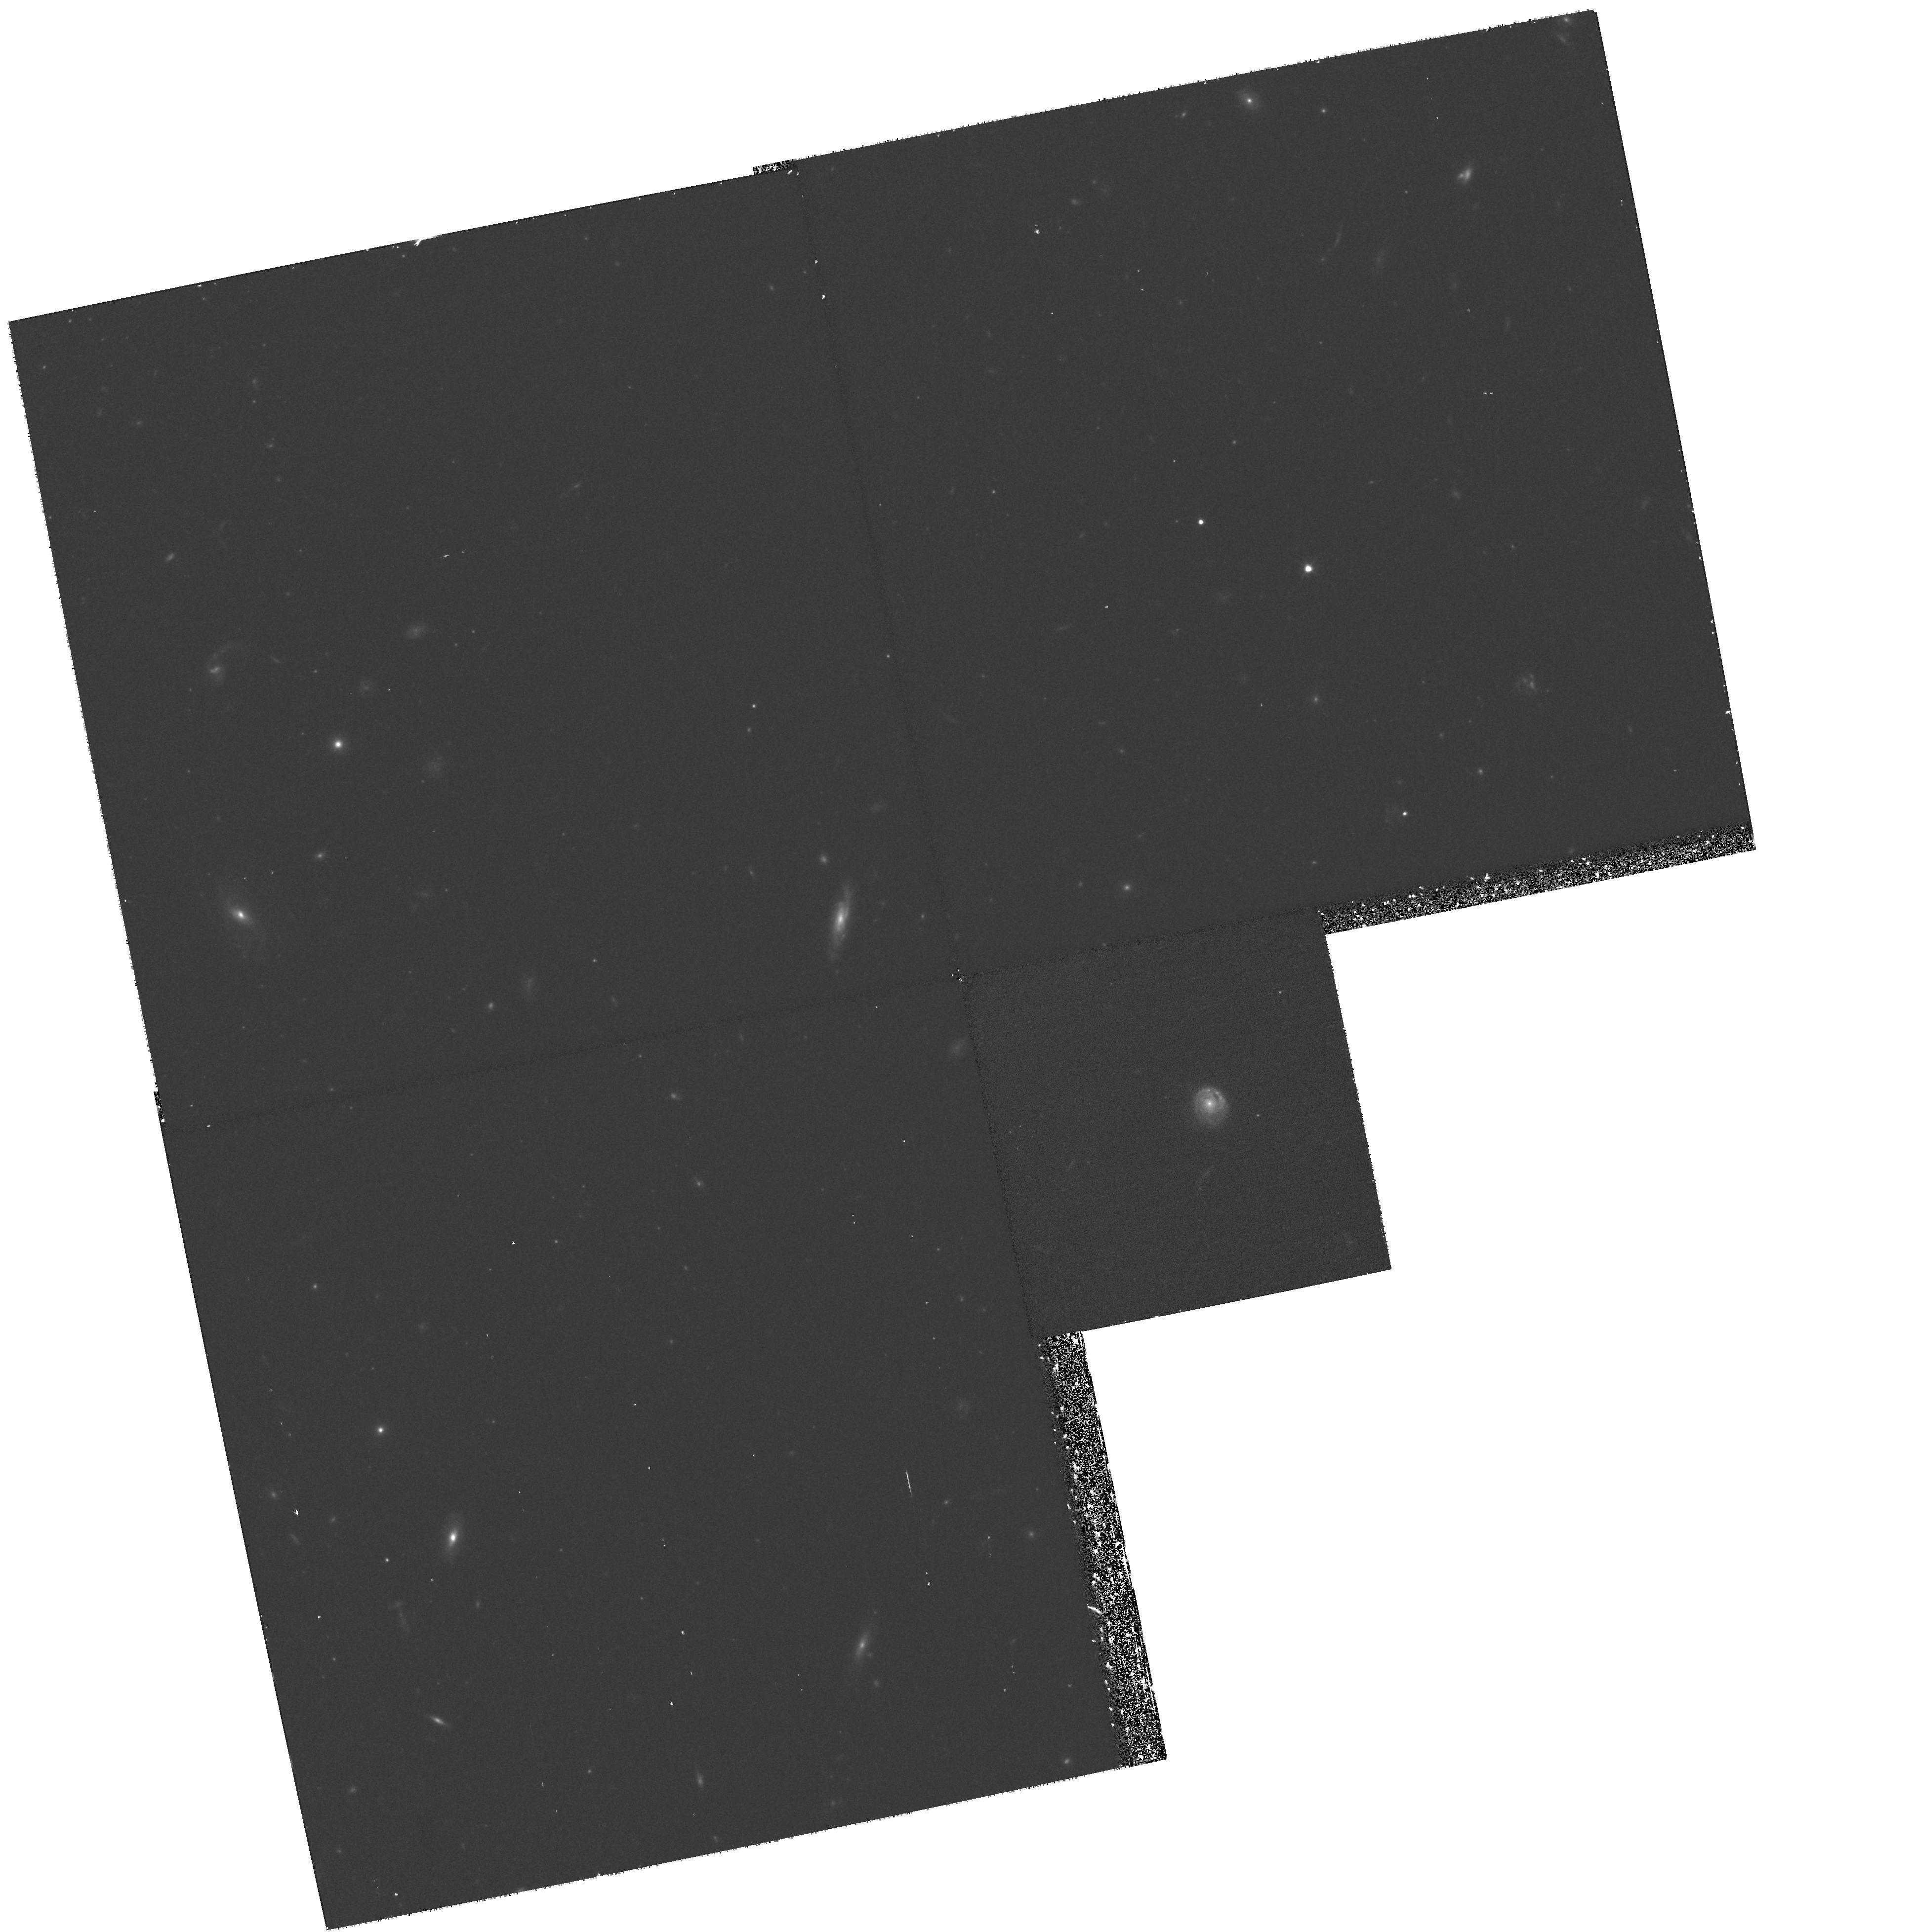
Target: NGC247-HALO
Instrument: WFPC2/PC
Filter: F814W
Exposure: 58 min
Observation ID: hst_9086_04_wfpc2_pc_f814w_u6ep04

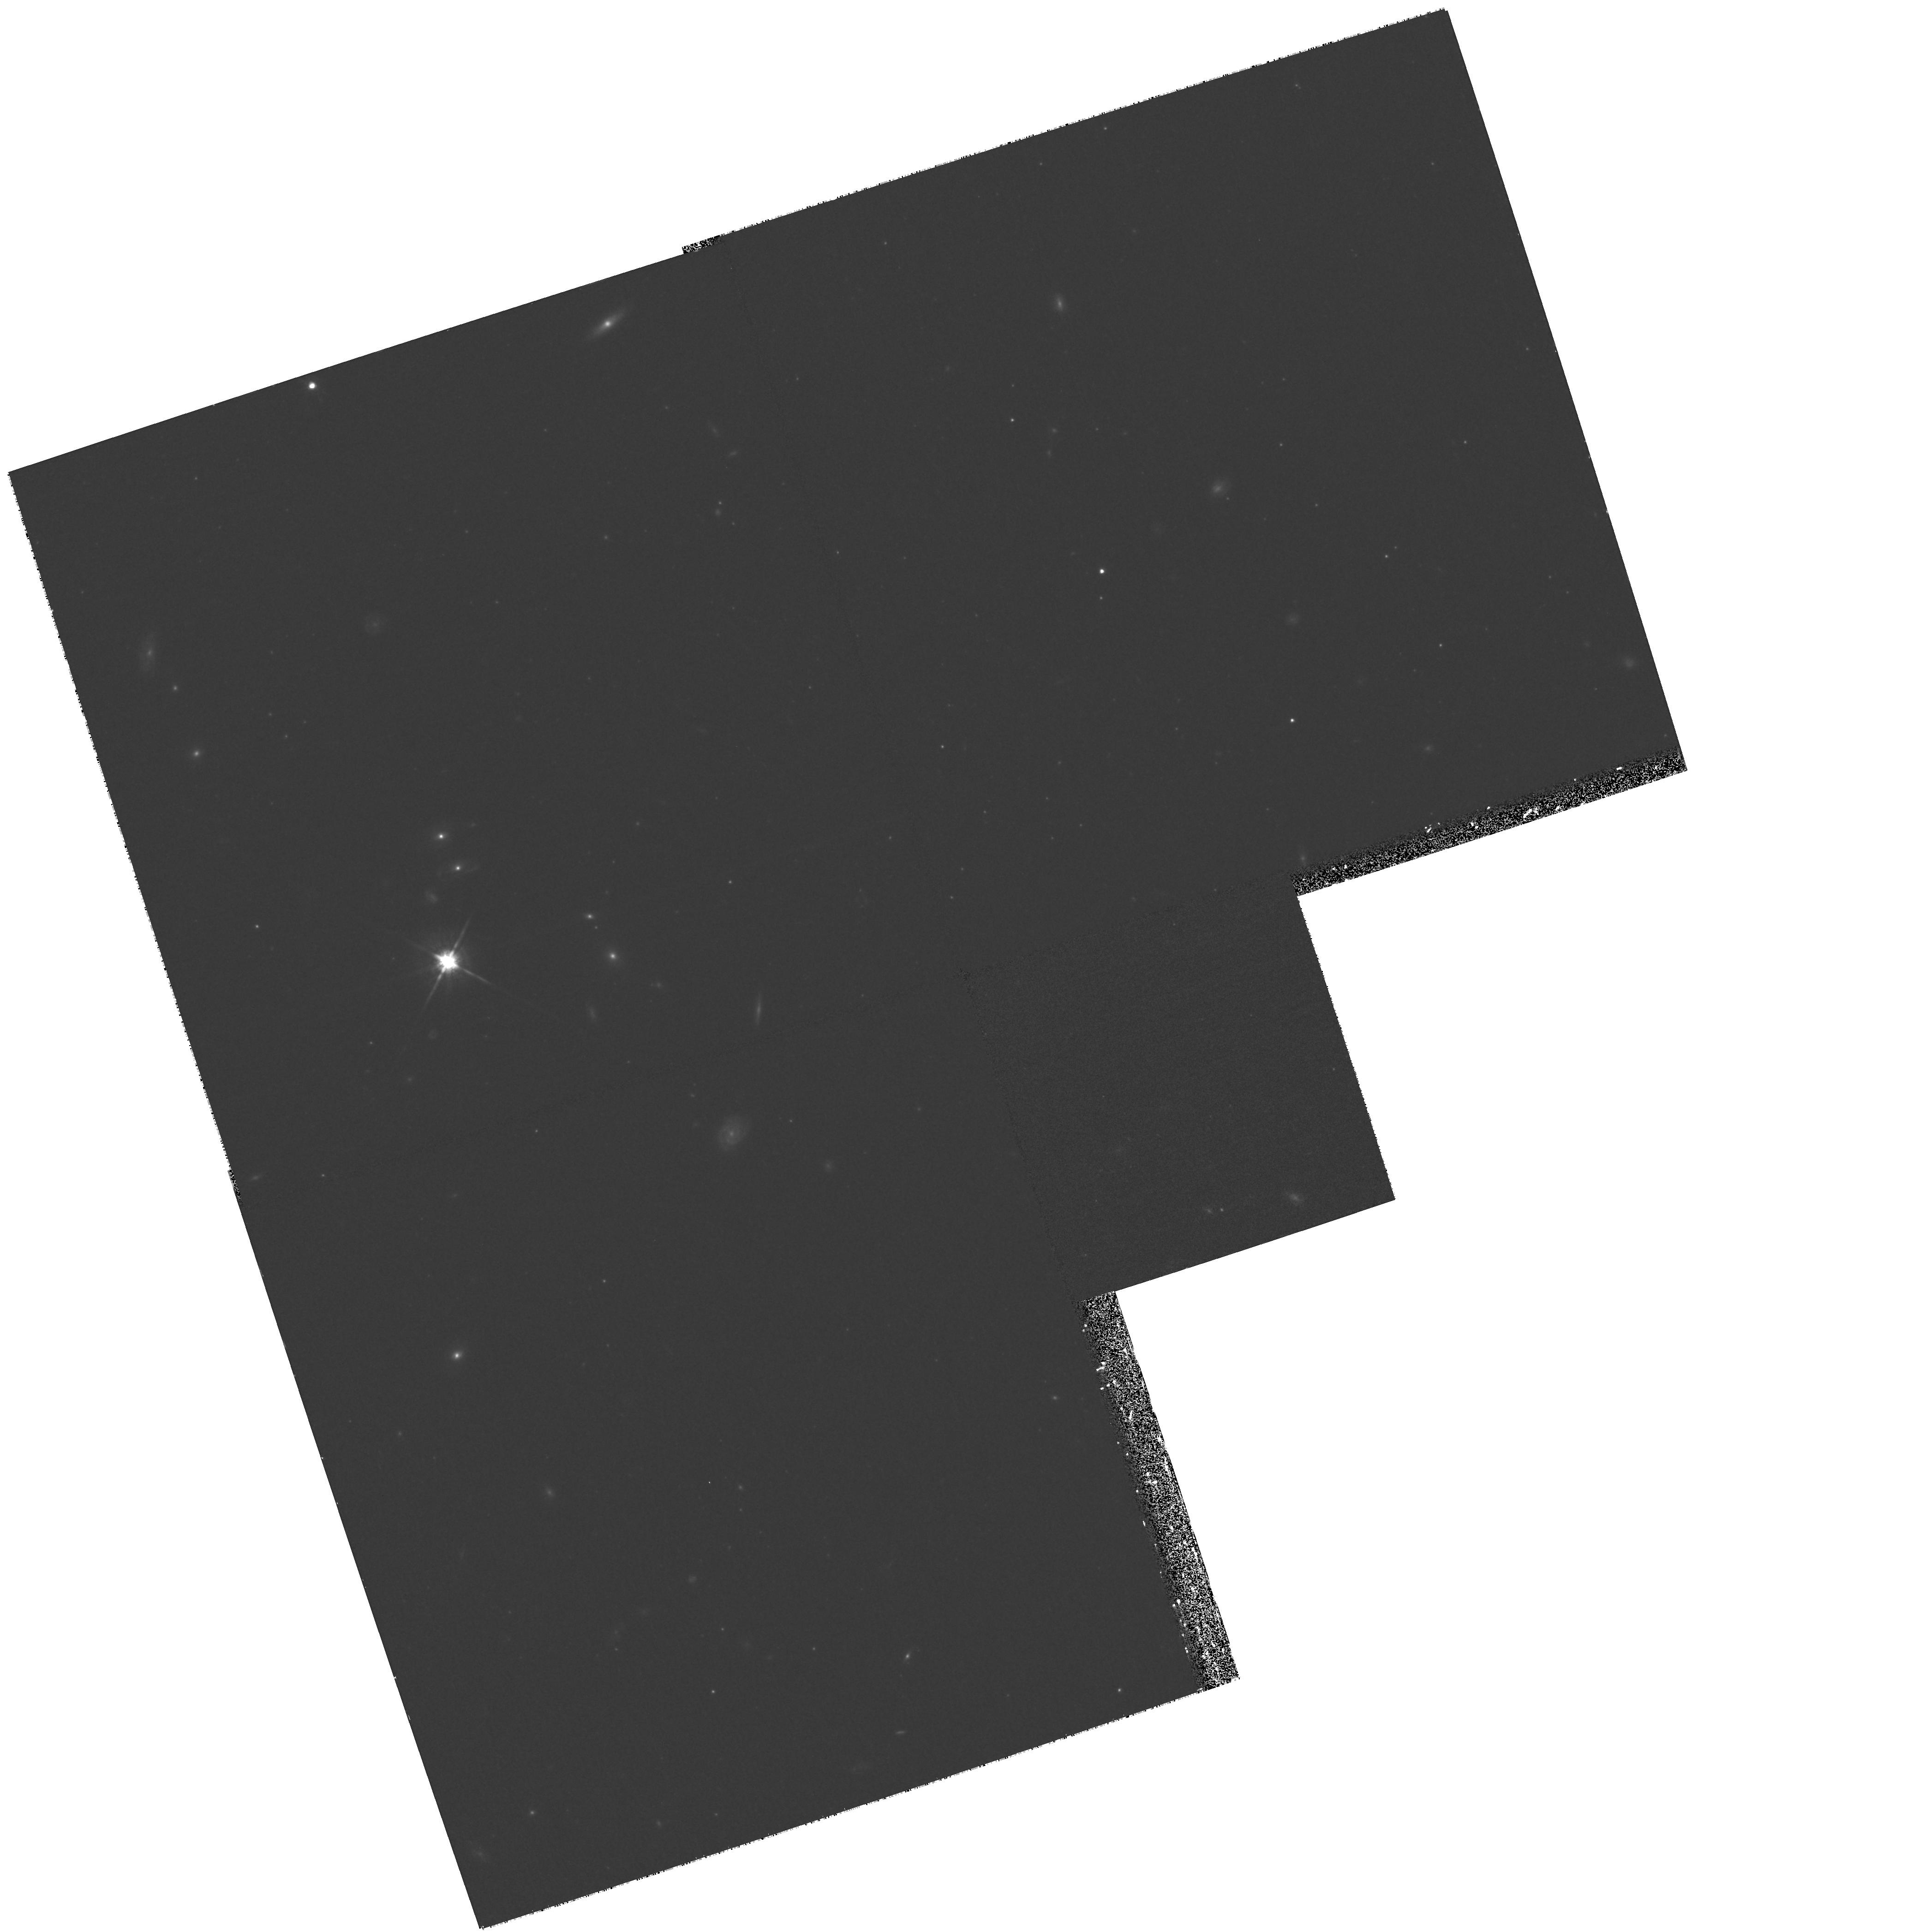
Target: NGC300-HALO
Instrument: WFPC2/PC
Filter: F814W
Exposure: 33 min
Observation ID: hst_9086_06_wfpc2_pc_f814w_u6ep06

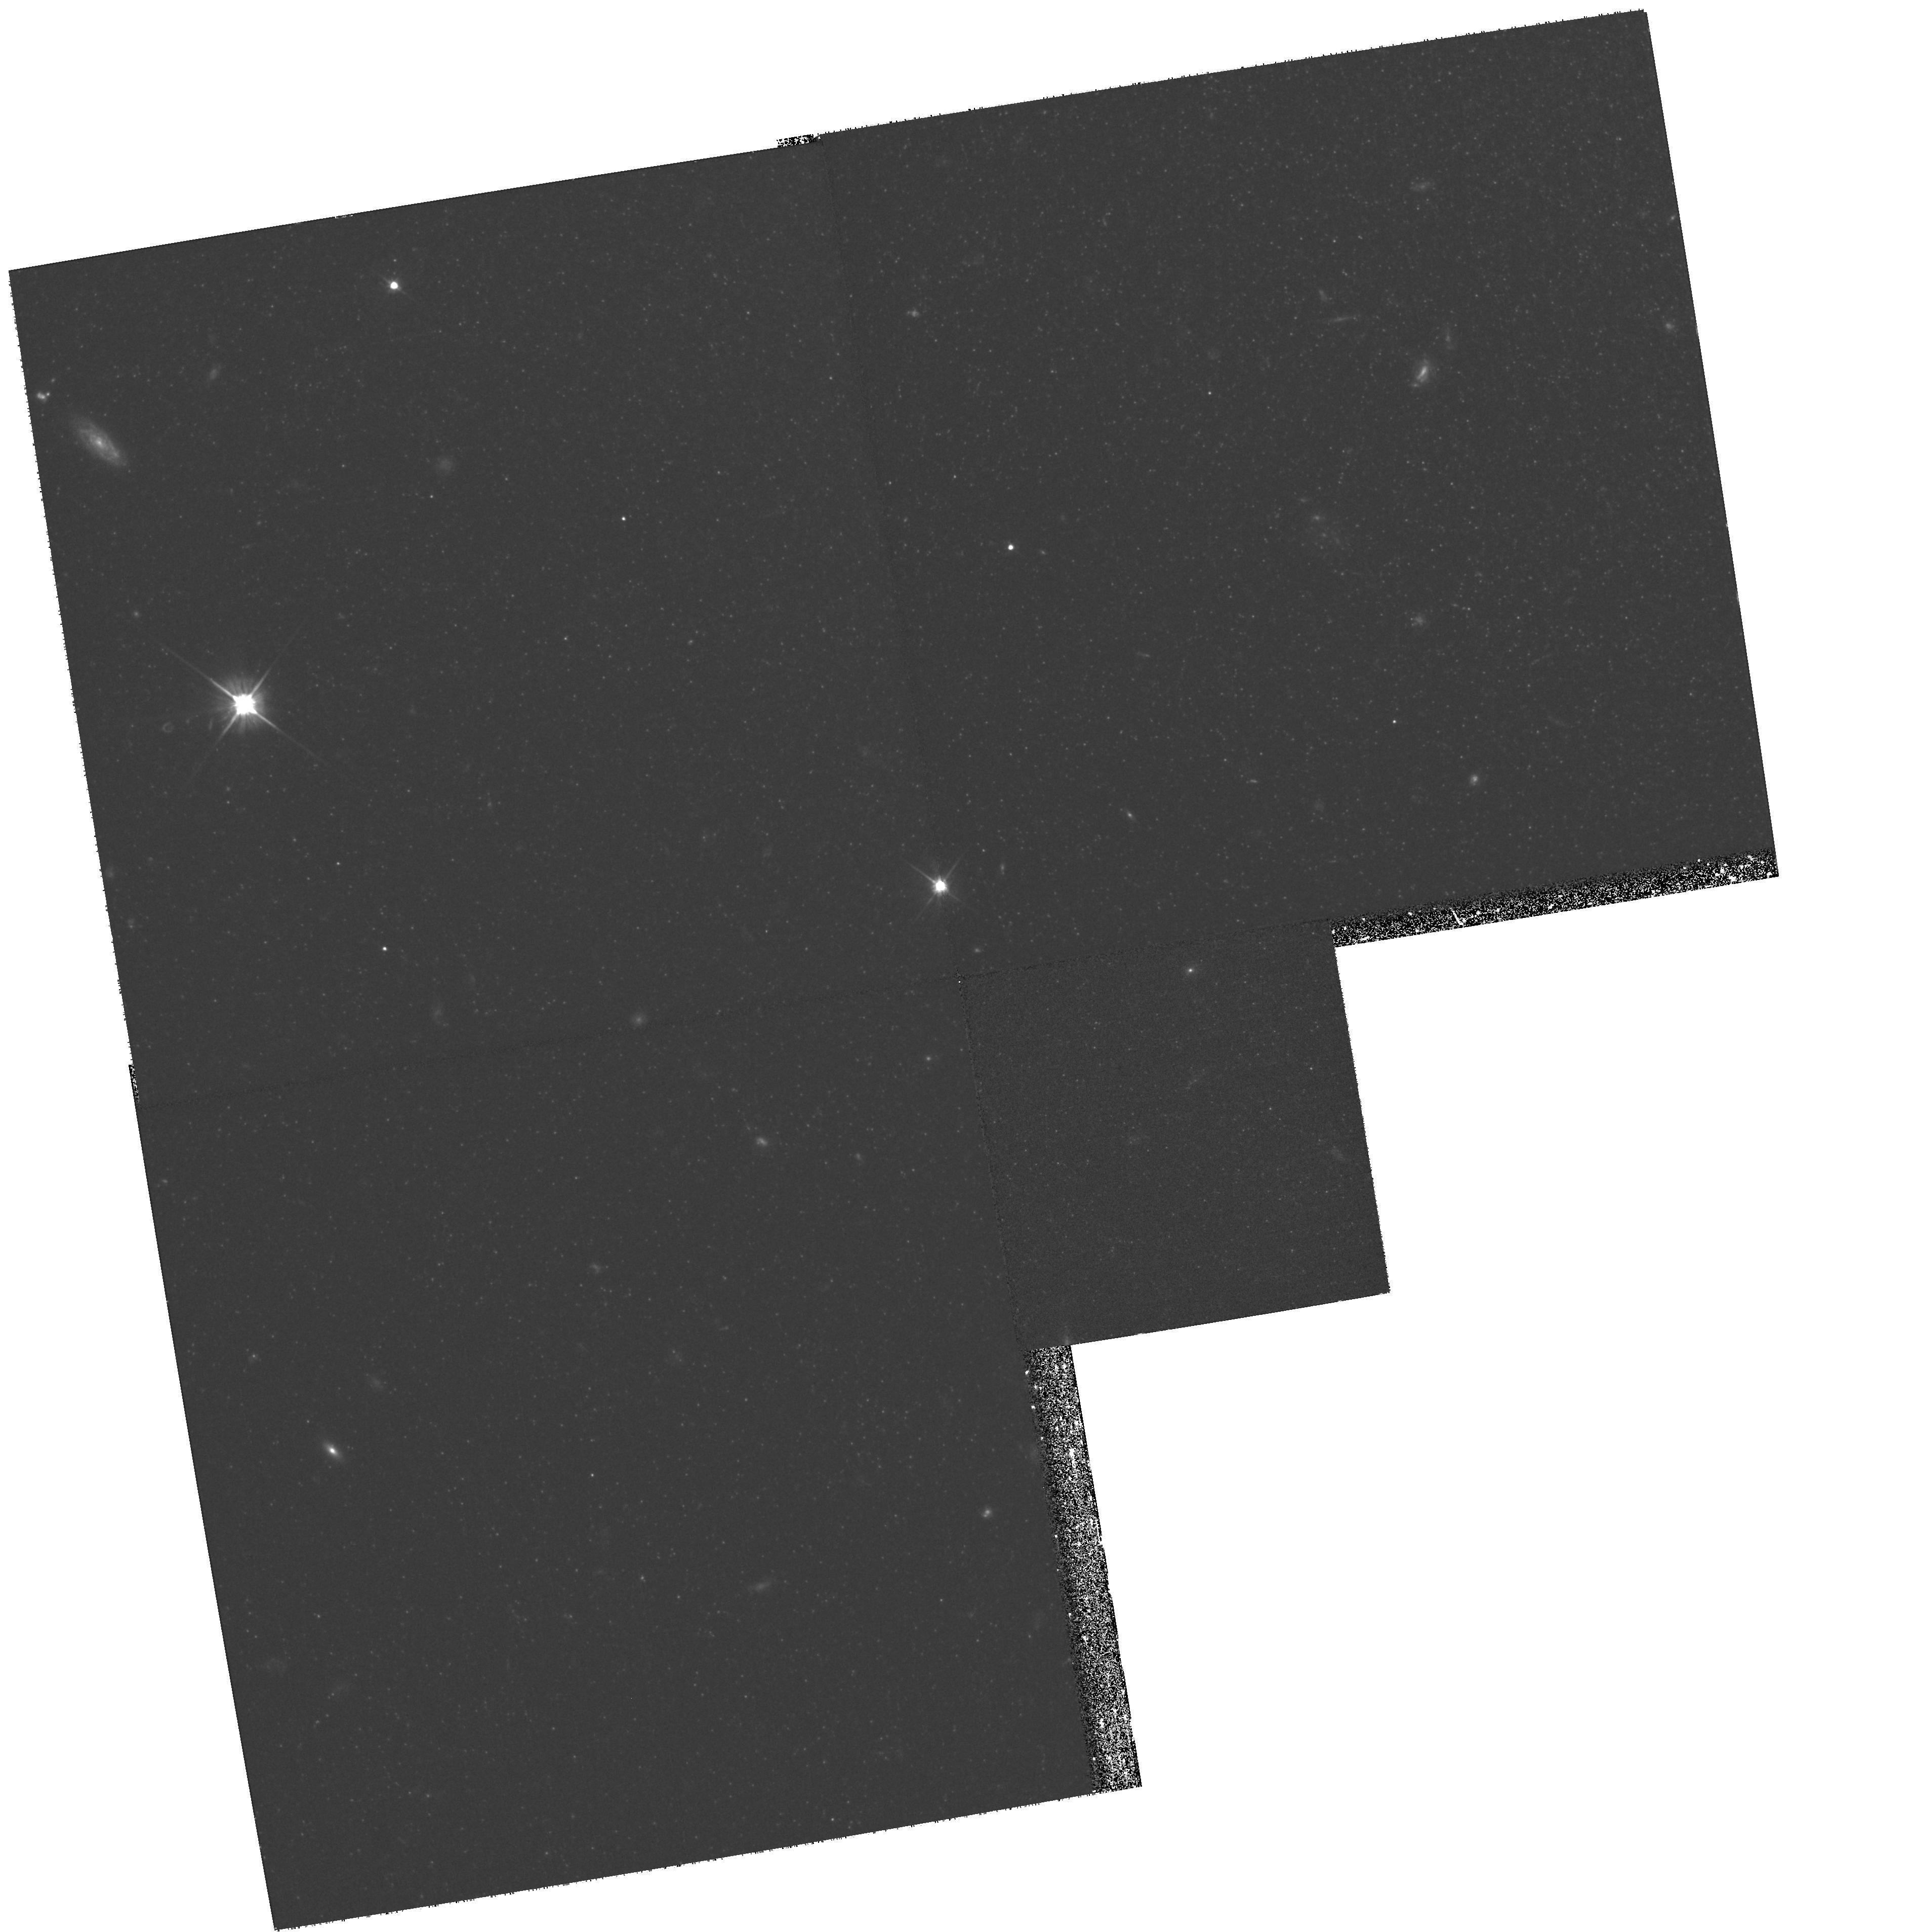
Target: NGC253-HALO
Instrument: WFPC2/PC
Filter: F606W
Exposure: 50 min
Observation ID: hst_9086_03_wfpc2_pc_f606w_u6ep03

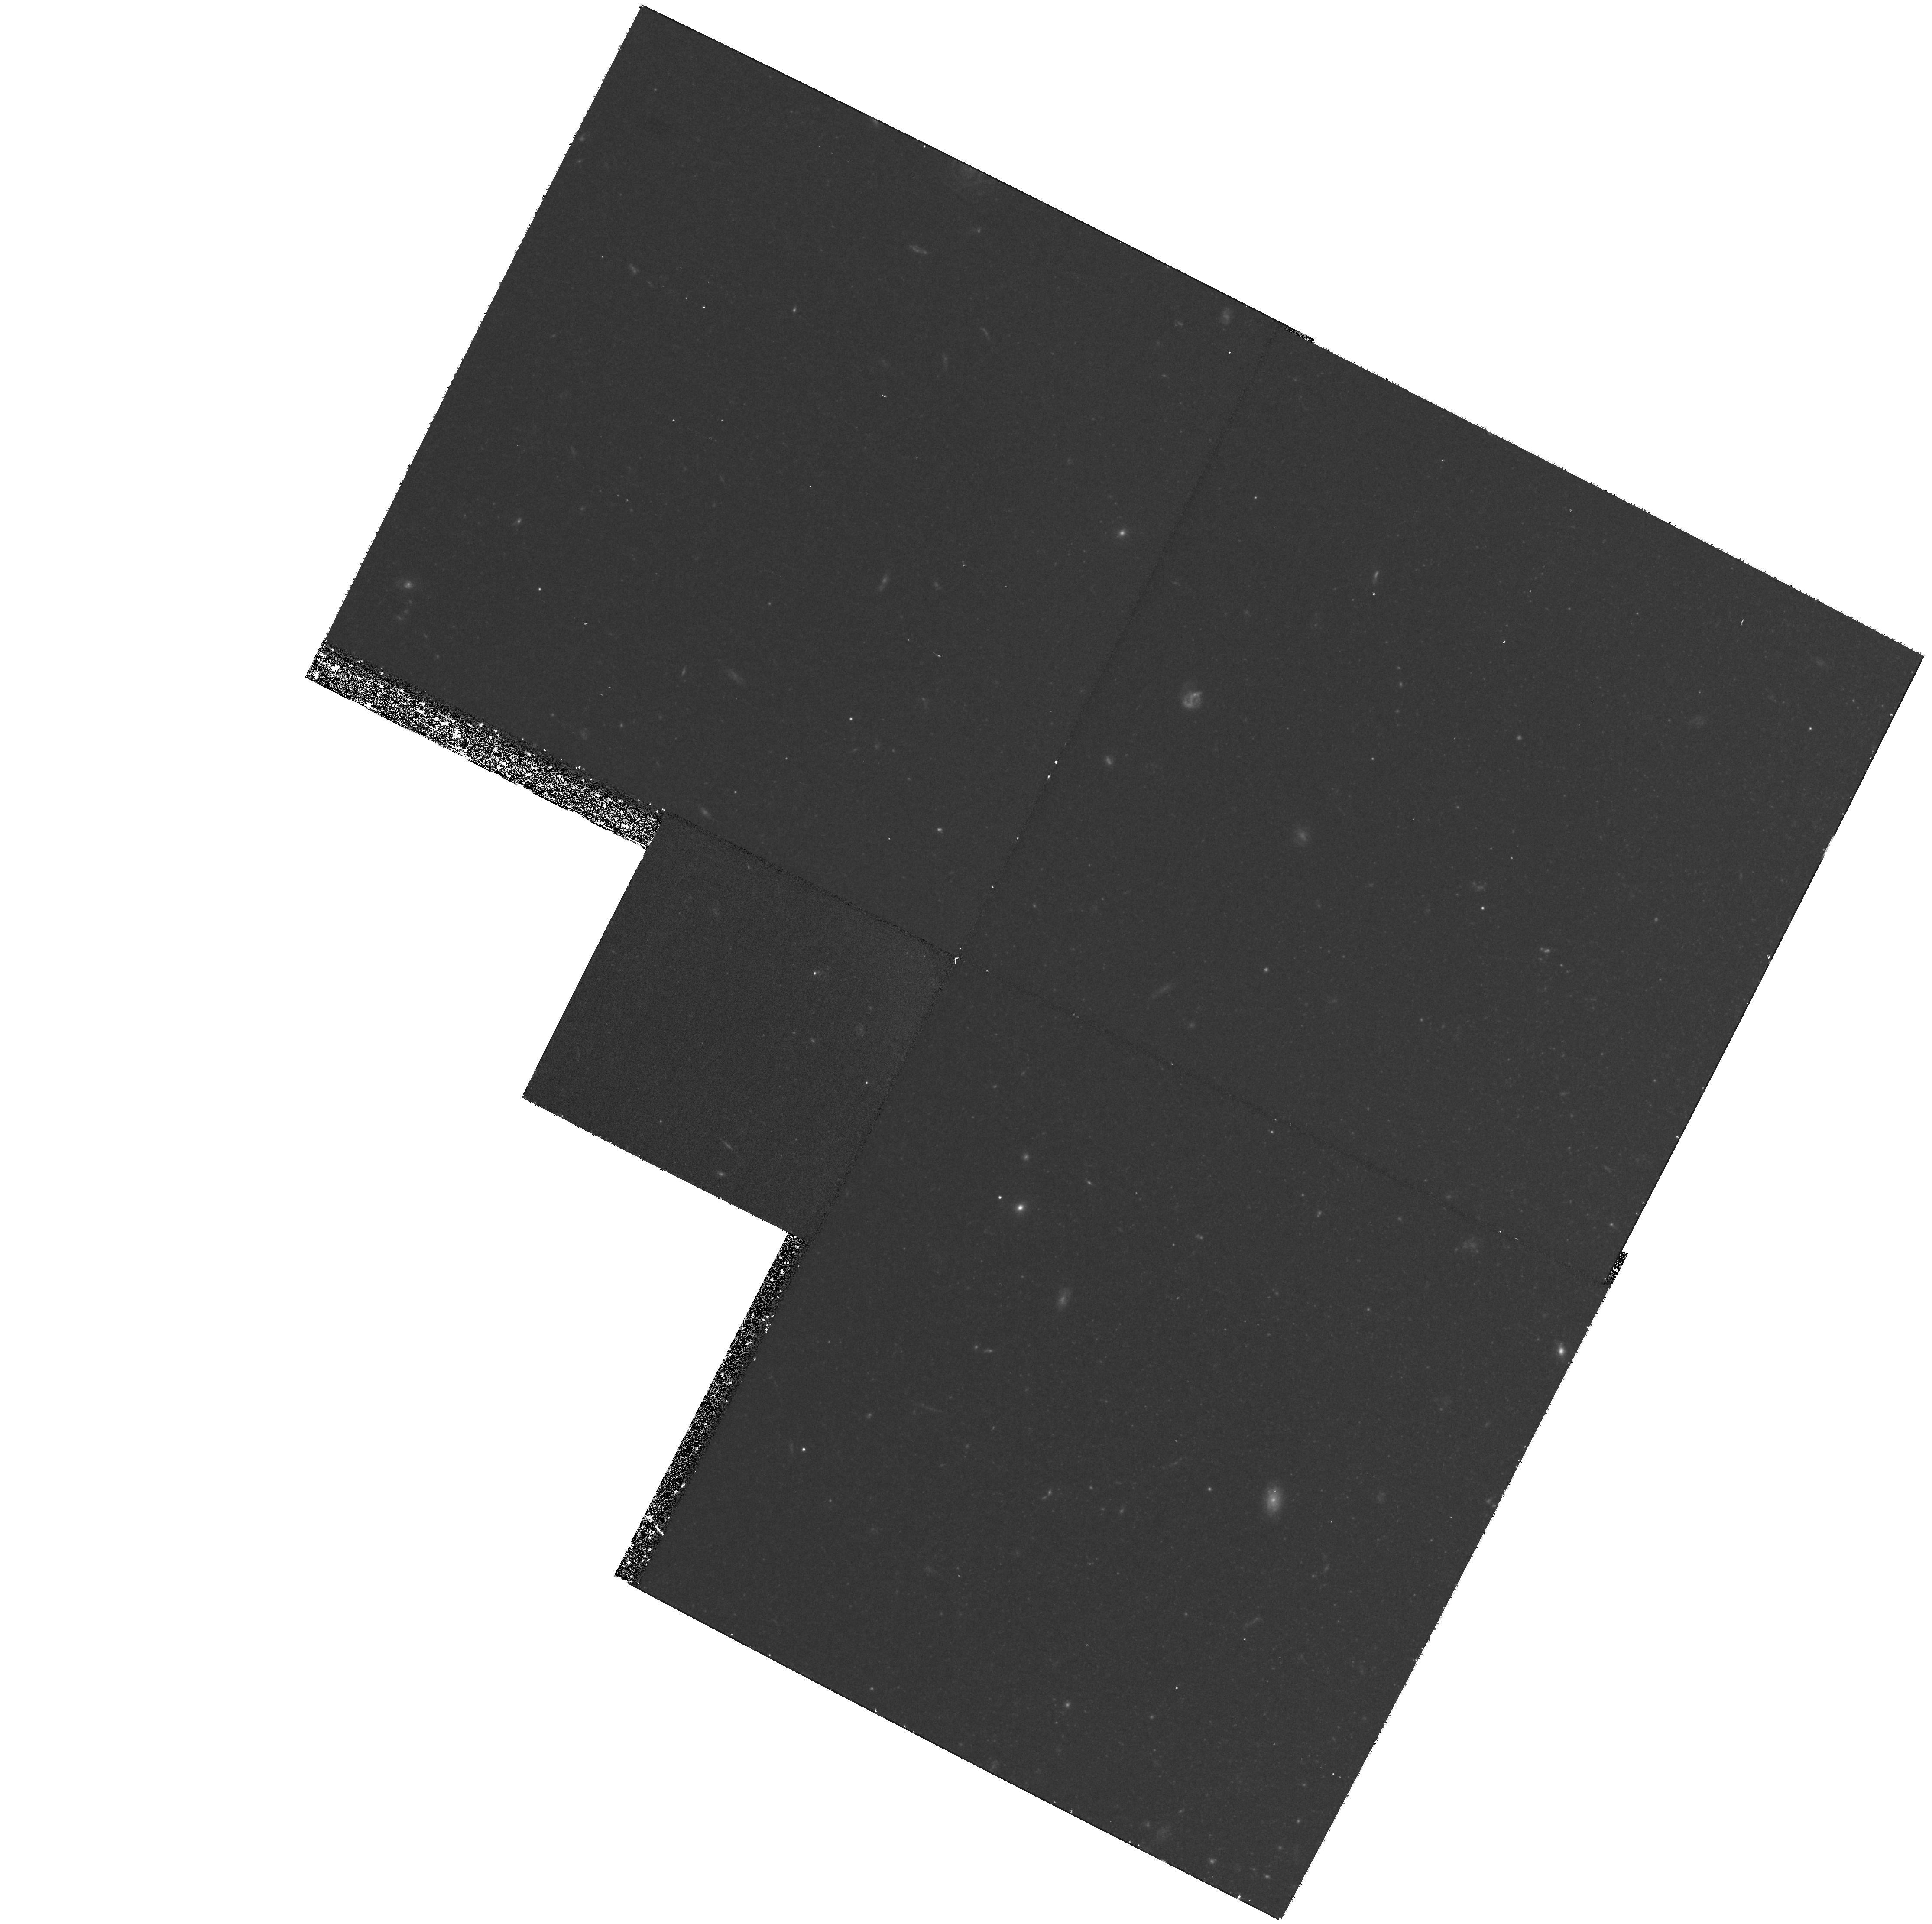
Target: NGC4258-HALO
Instrument: WFPC2/PC
Filter: F606W
Exposure: 1.1 h
Observation ID: hst_9086_09_wfpc2_pc_f606w_u6ep09

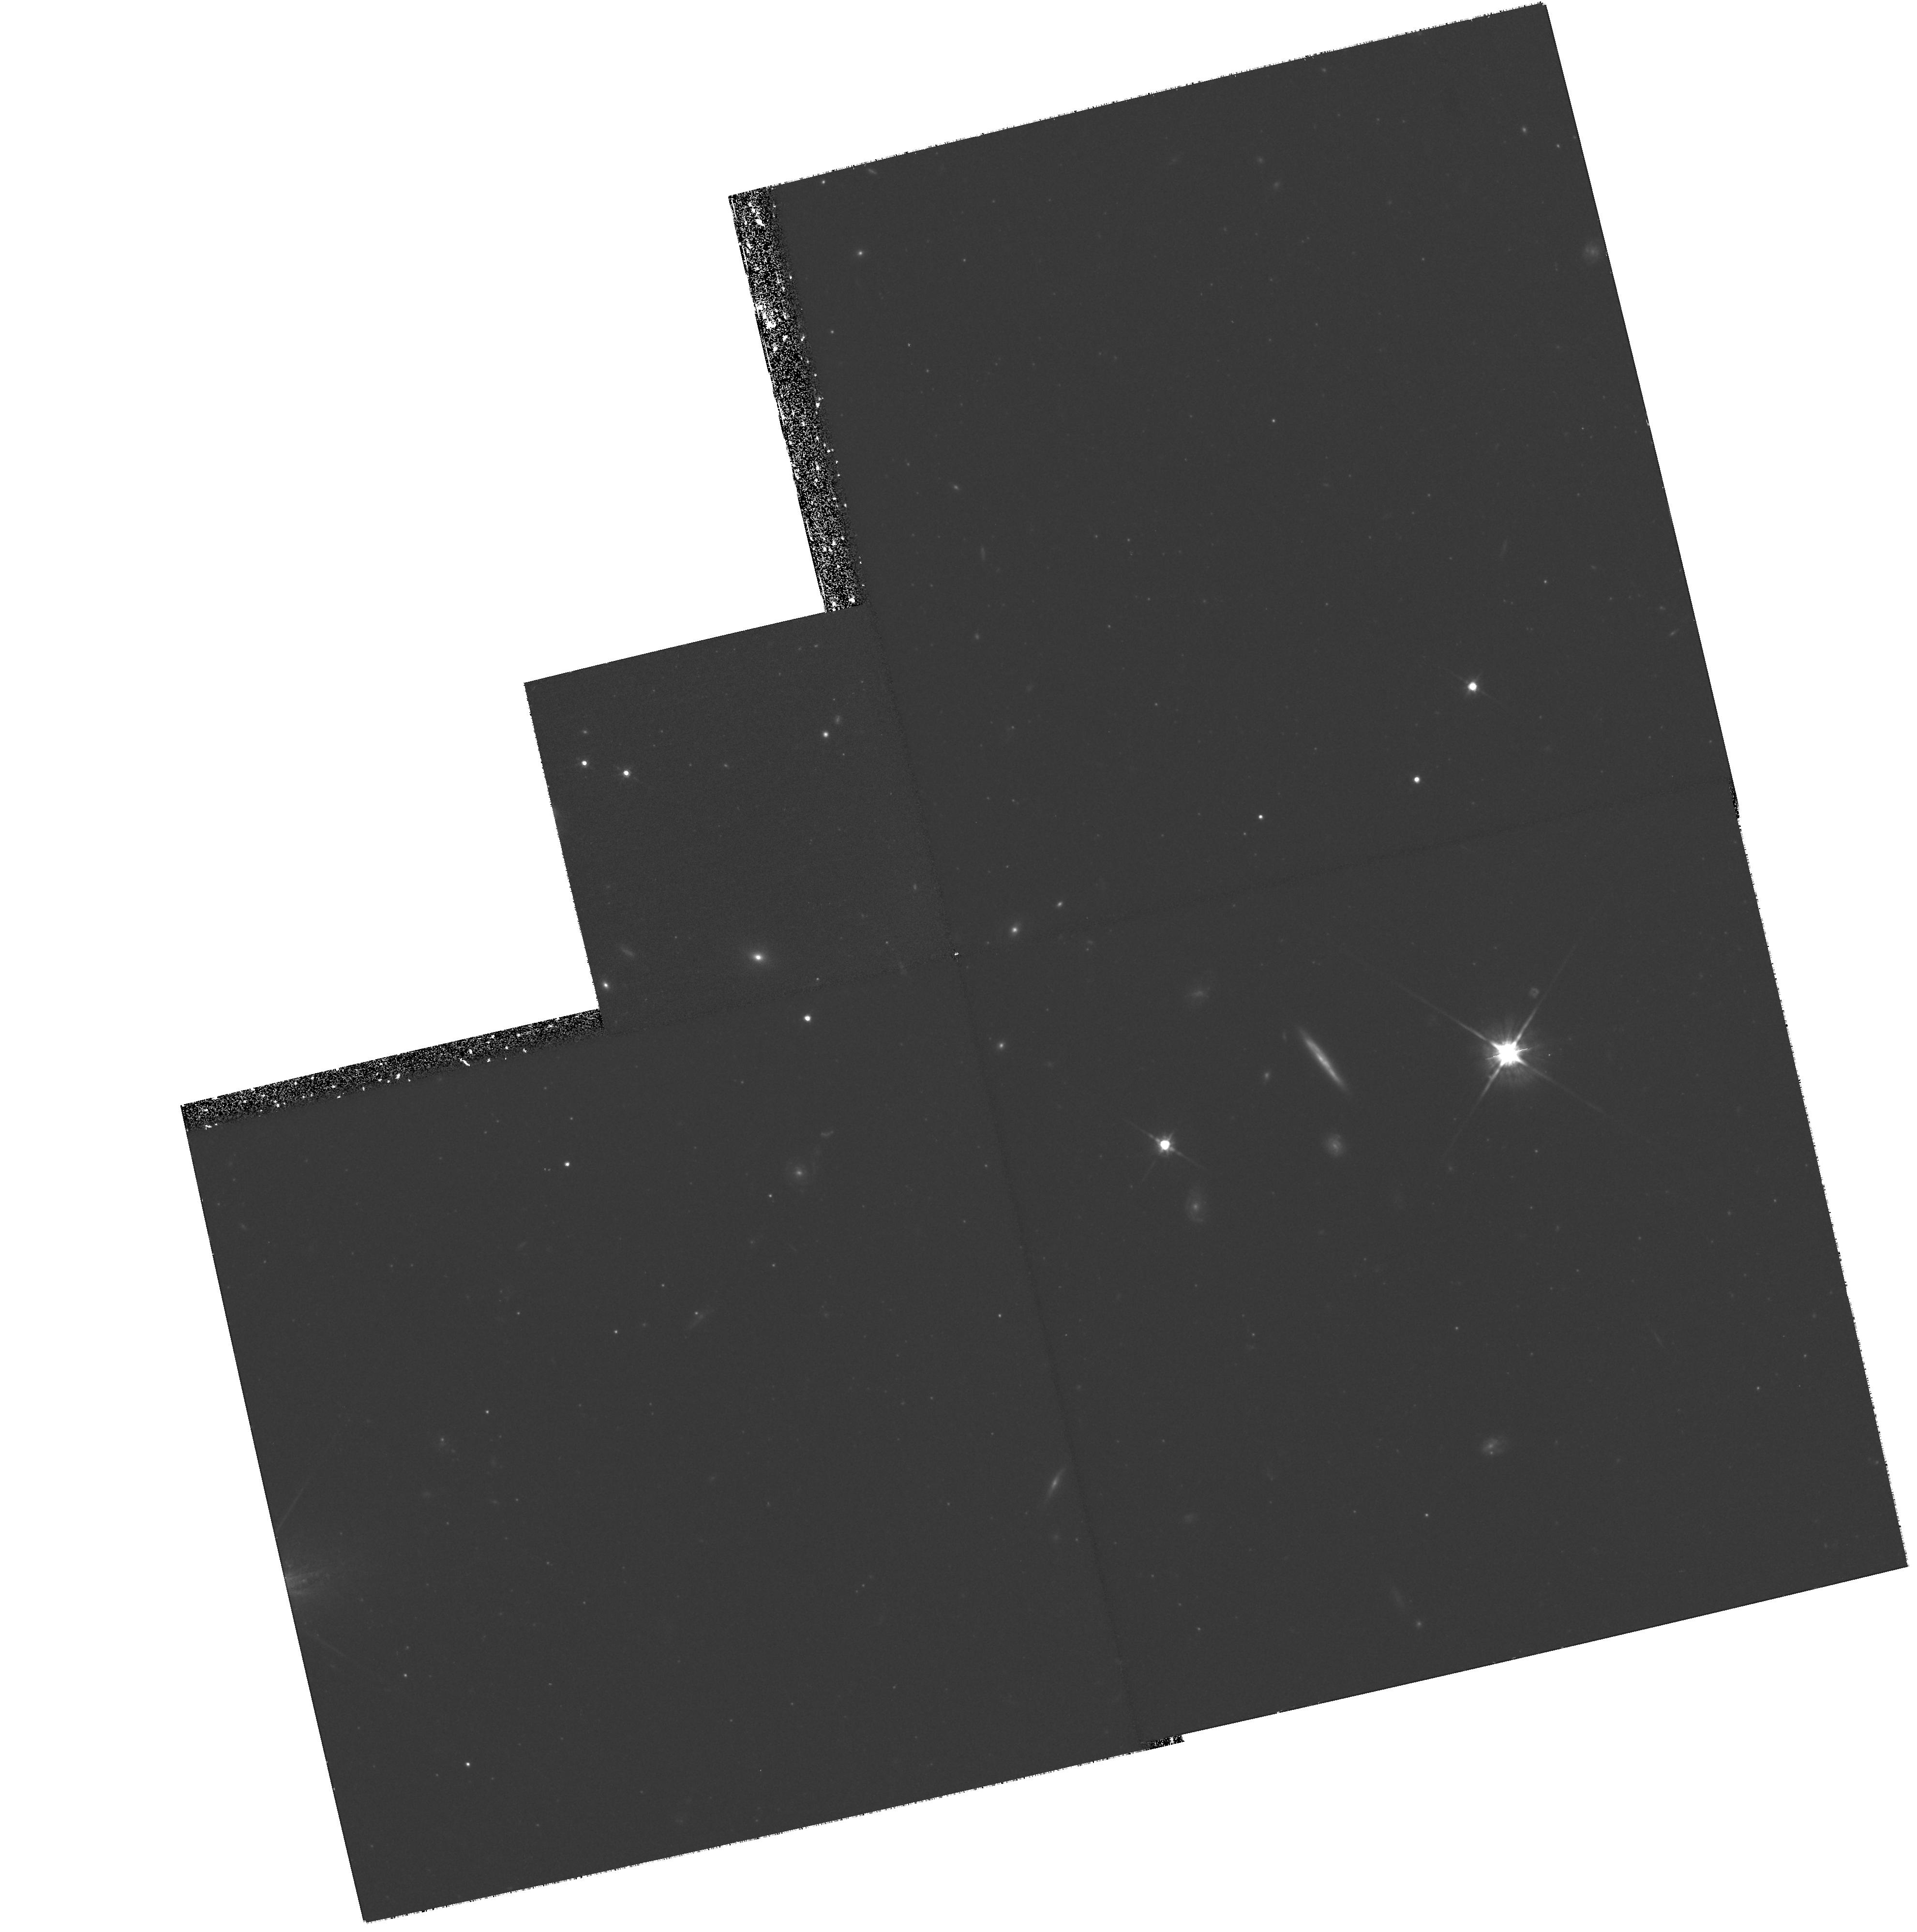
Target: NGC3031-HALO
Instrument: WFPC2/PC
Filter: F814W
Exposure: 1.5 h
Observation ID: hst_9086_01_wfpc2_pc_f814w_u6ep01

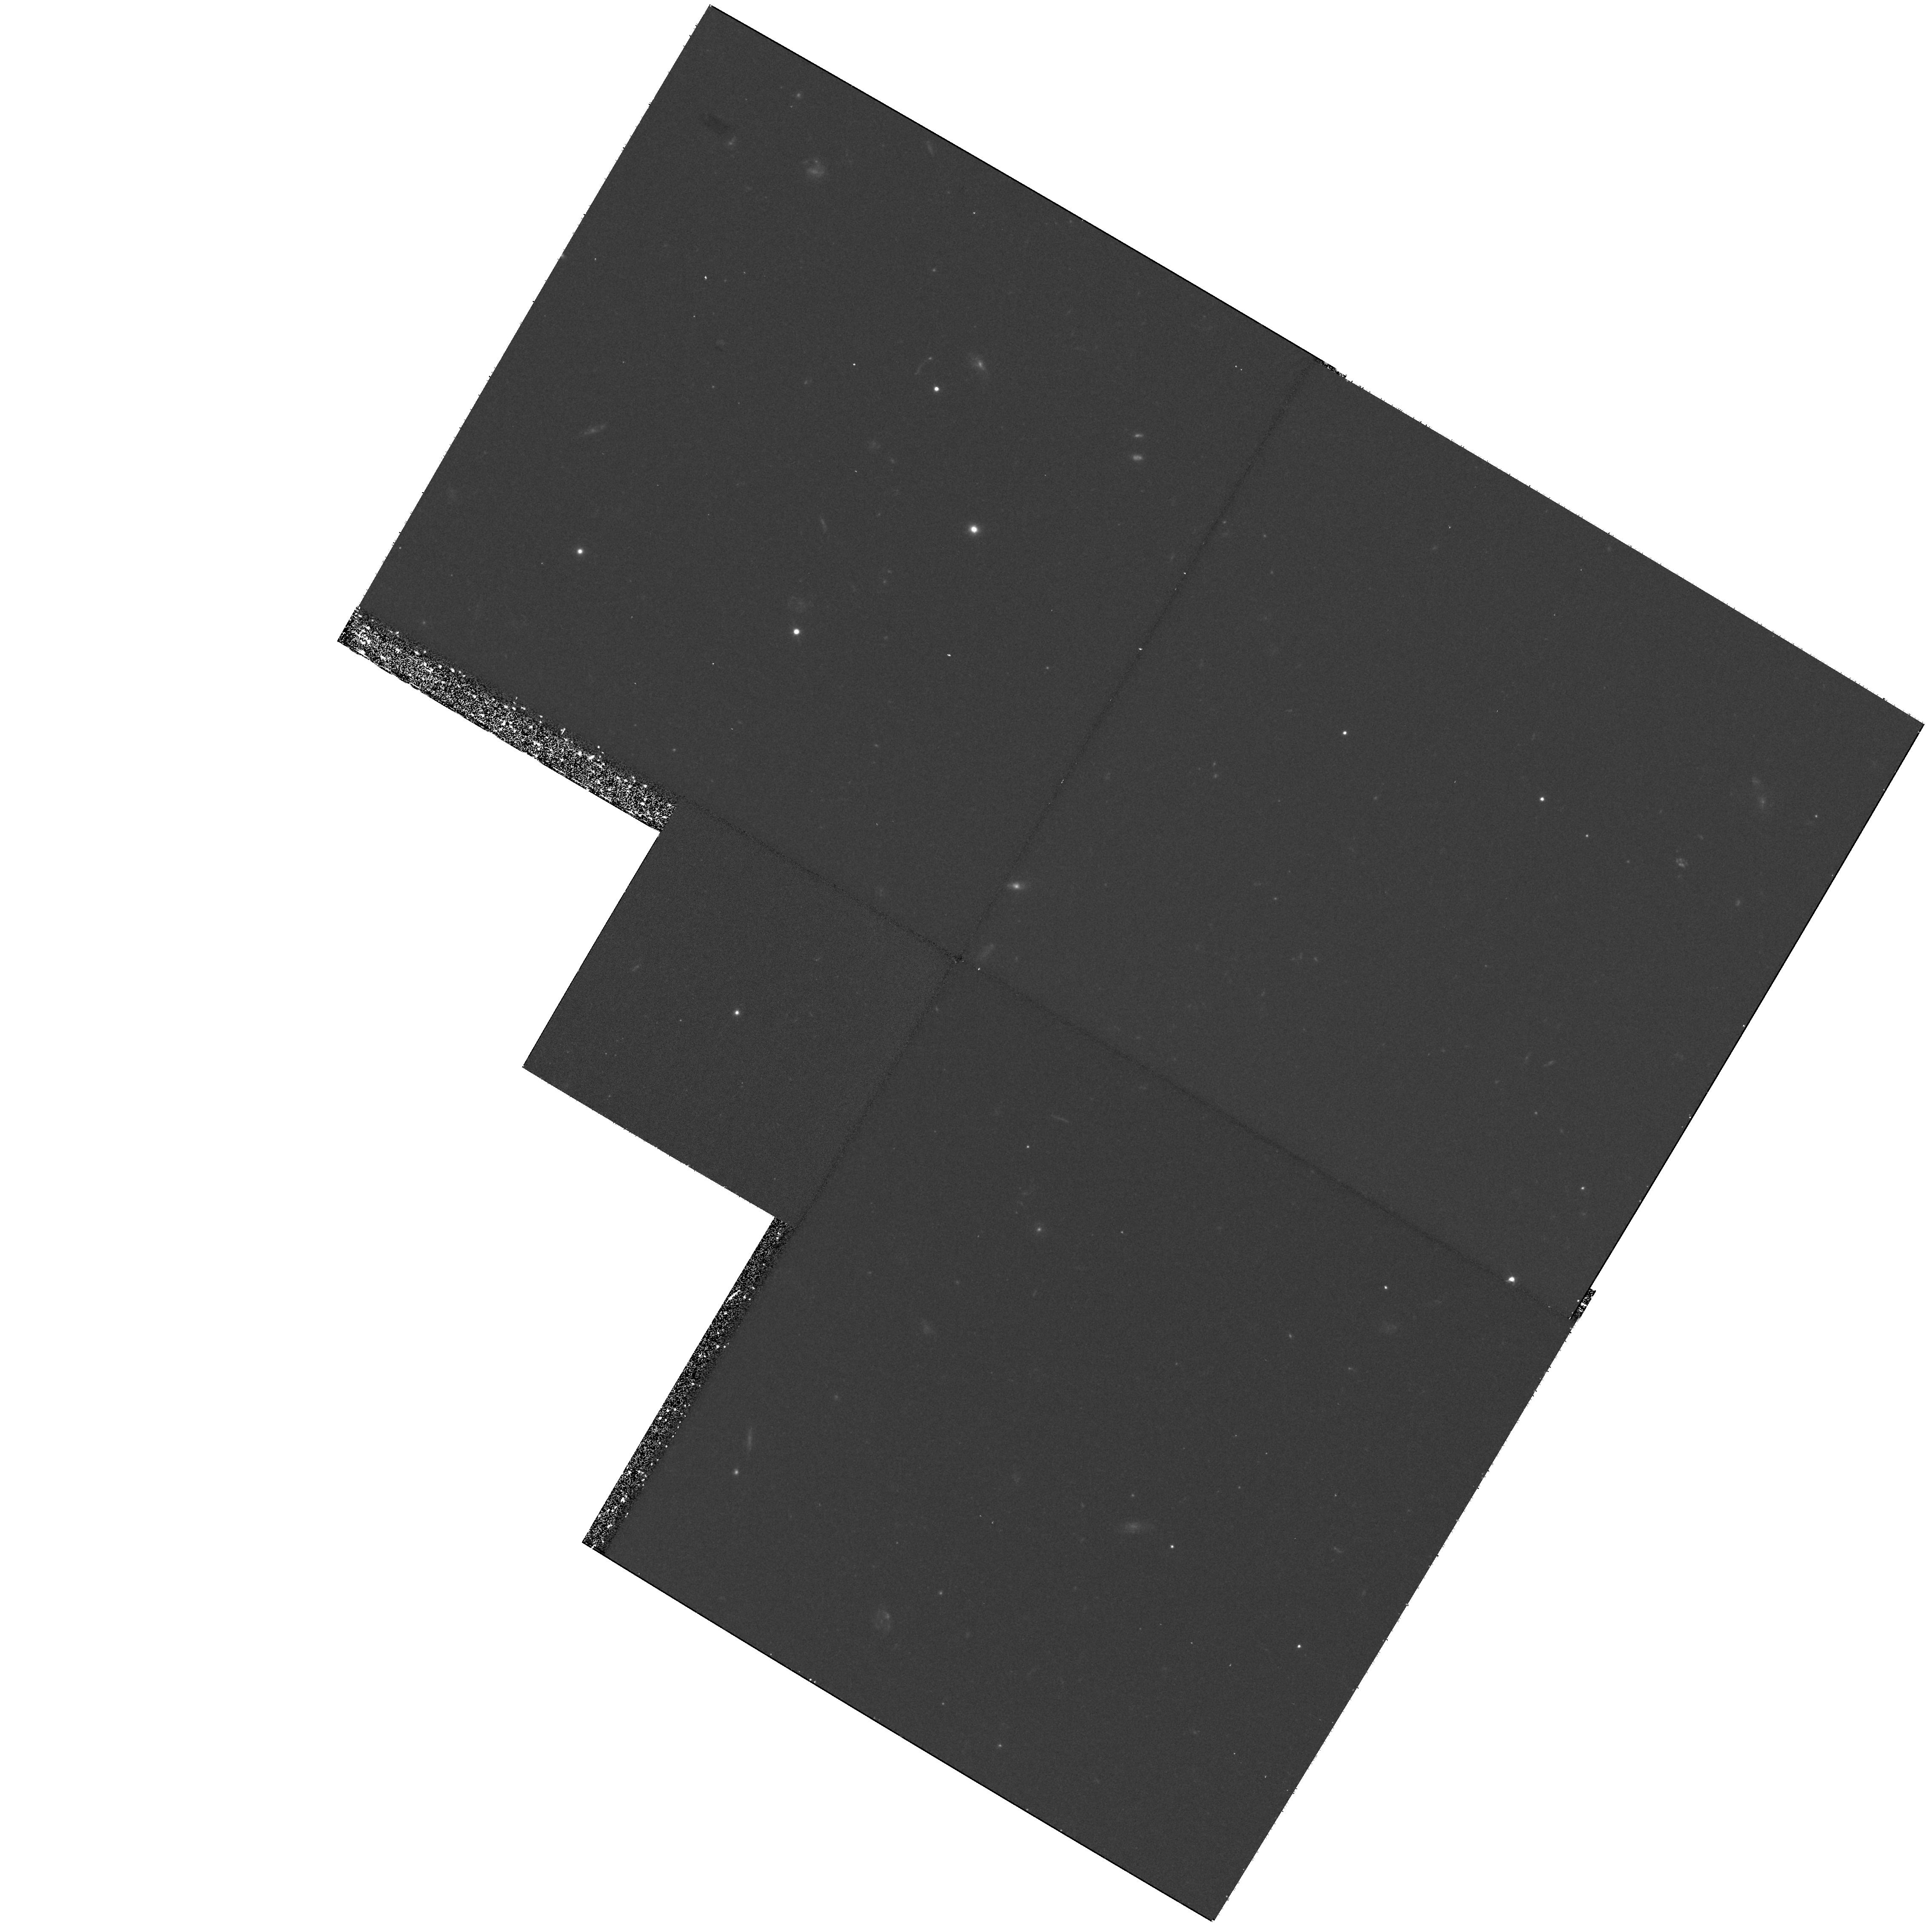
Target: NGC2903-HALO
Instrument: WFPC2/PC
Filter: F606W
Exposure: 57 min
Observation ID: hst_9086_12_wfpc2_pc_f606w_u6ep12

Investigating the Formation History of Spiral Galaxy Halos (PI: Ferguson, Henry C.)

We propose to constrain the origin of spiral galaxy halos by studying stellar populations near the tip of the red giant branch. This will be the first systematic study of this population in external galaxies and will quadruple the sample of normal spiral galaxies for which the halo metallicity distribution function is measured. This larger sample will permit us to study the relationship between the bulge, disk, and halo components and between halos and globular systems. Such correlations will in turn provide indications as to whether the halo, bulge, and globular cluster systems built up nearly simultaneously in the early universe or were accreted over time through different kinds of merging events.